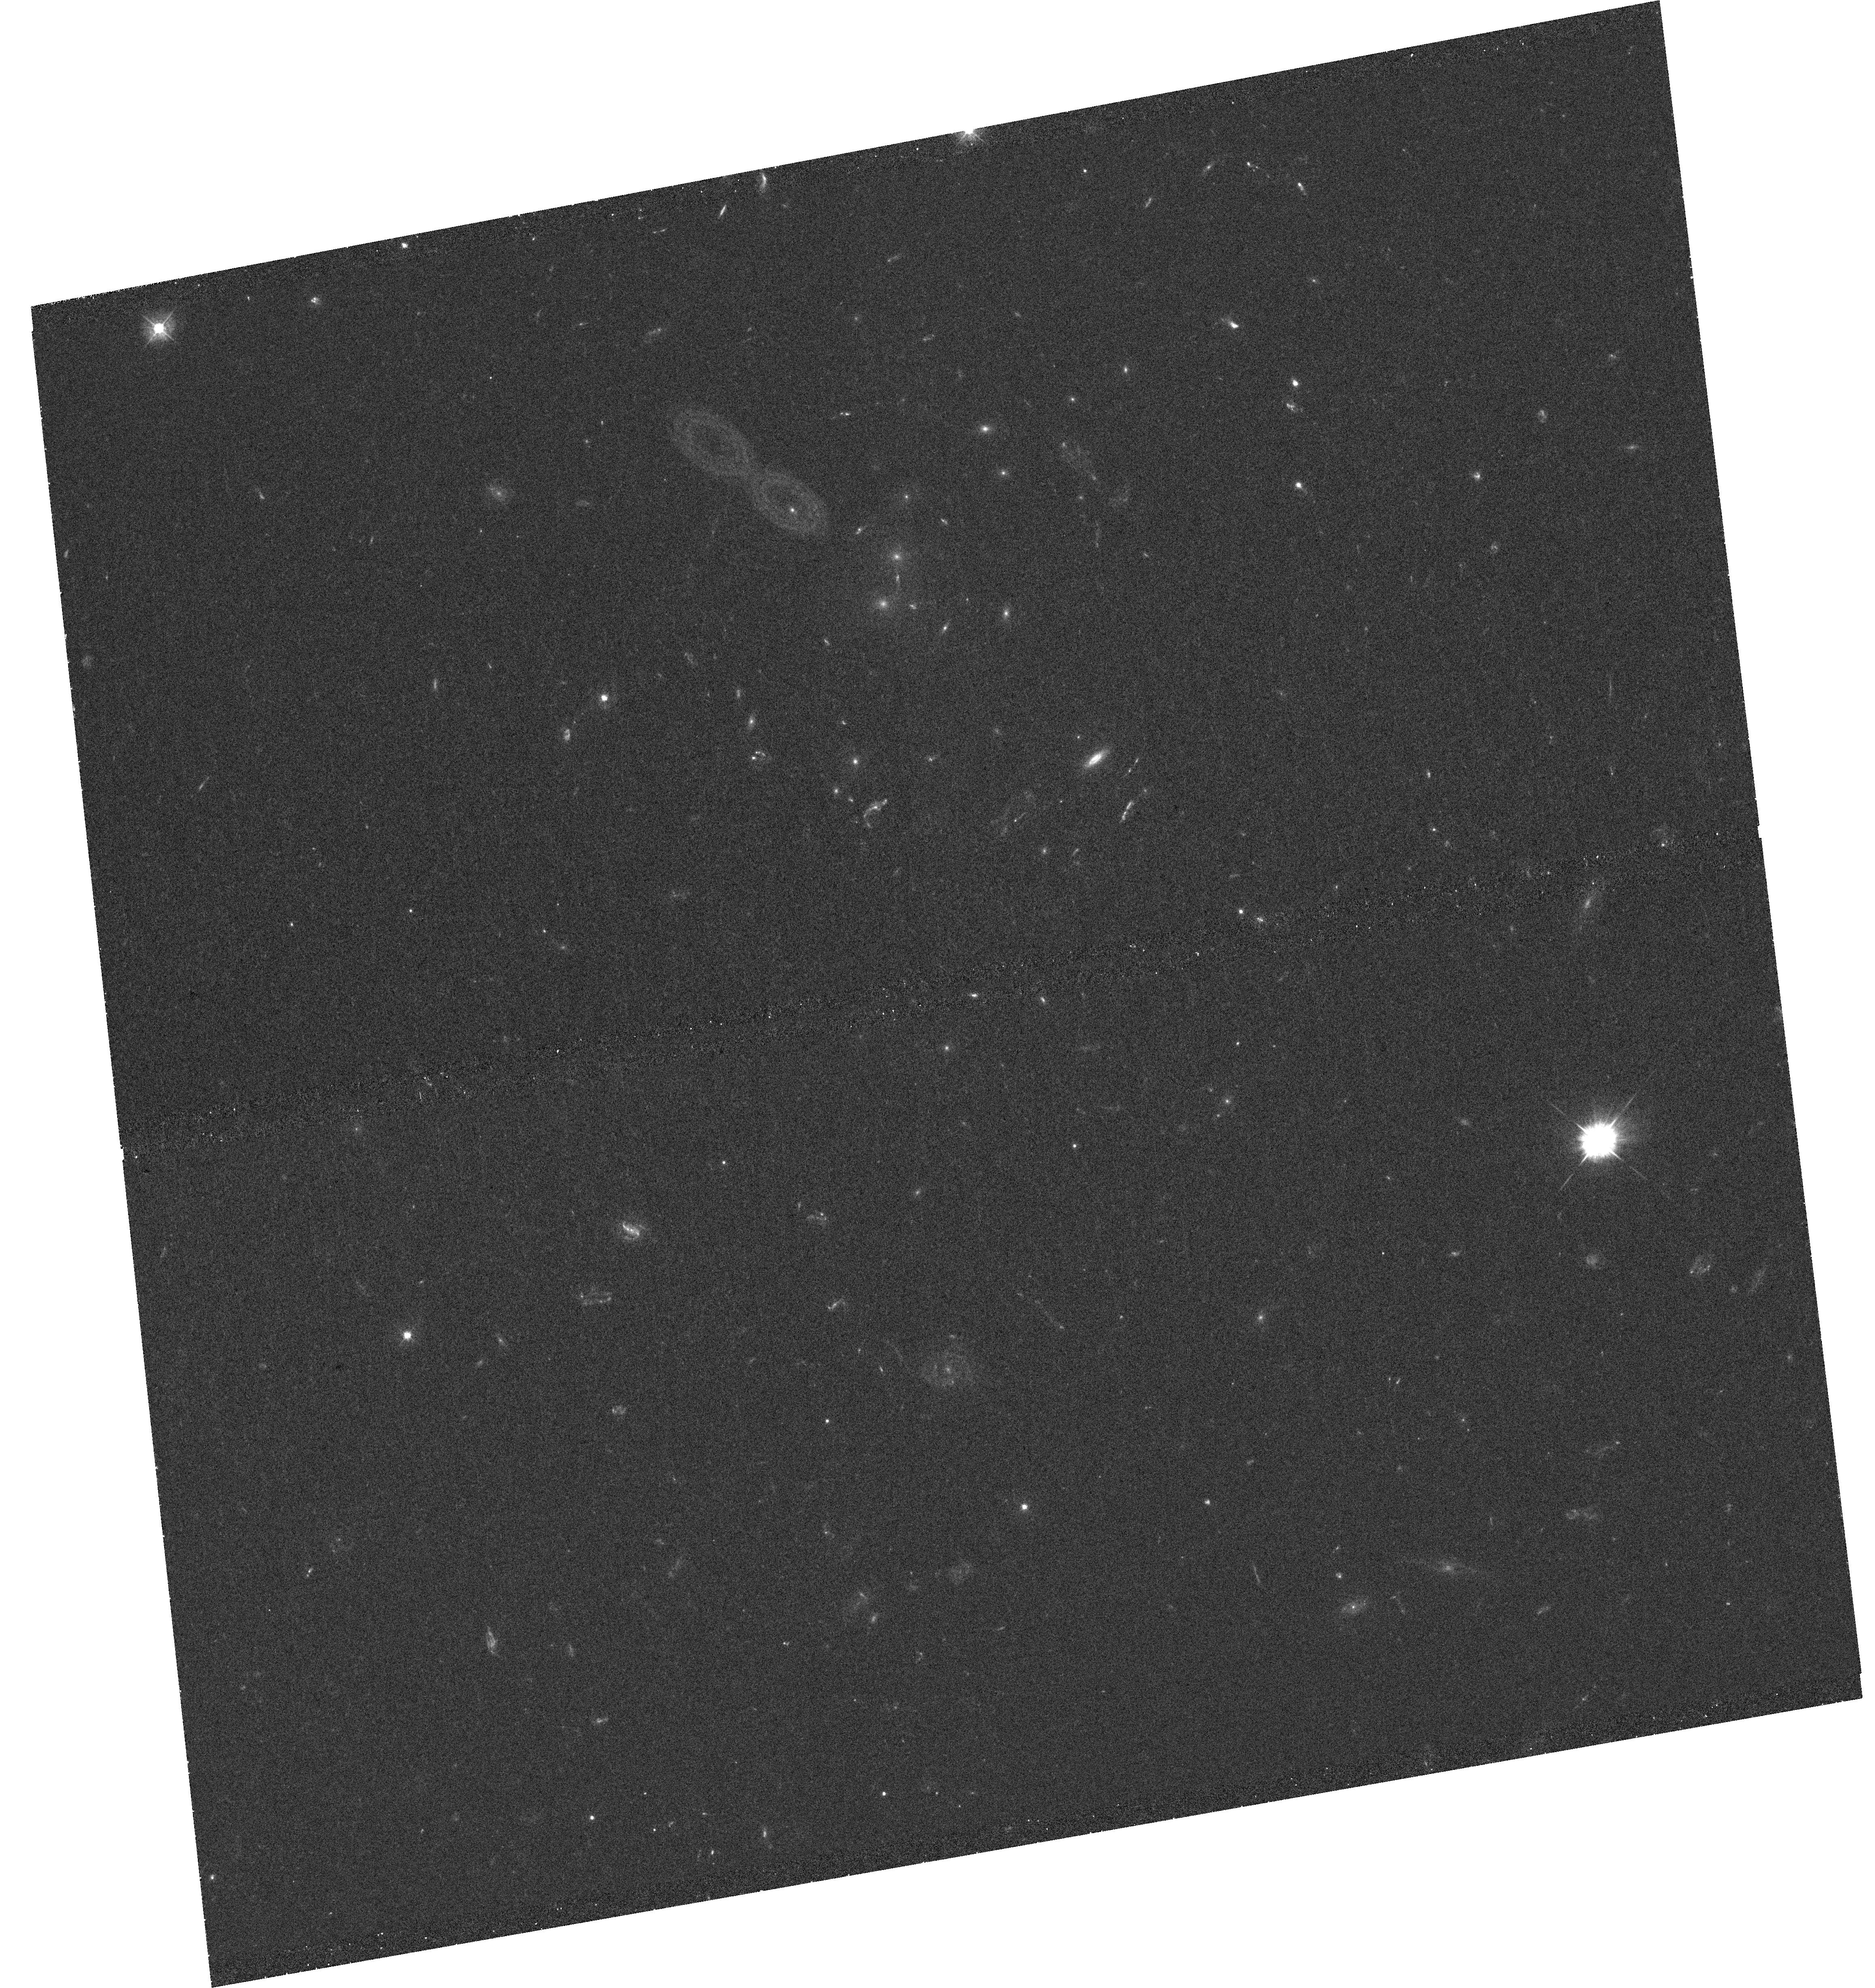
Target: SDSSJ1604+2244
Instrument: WFC3/UVIS
Filter: F390W
Exposure: 40 min
Observation ID: hst_13003_40_wfc3_uvis_f390w_ic2i40

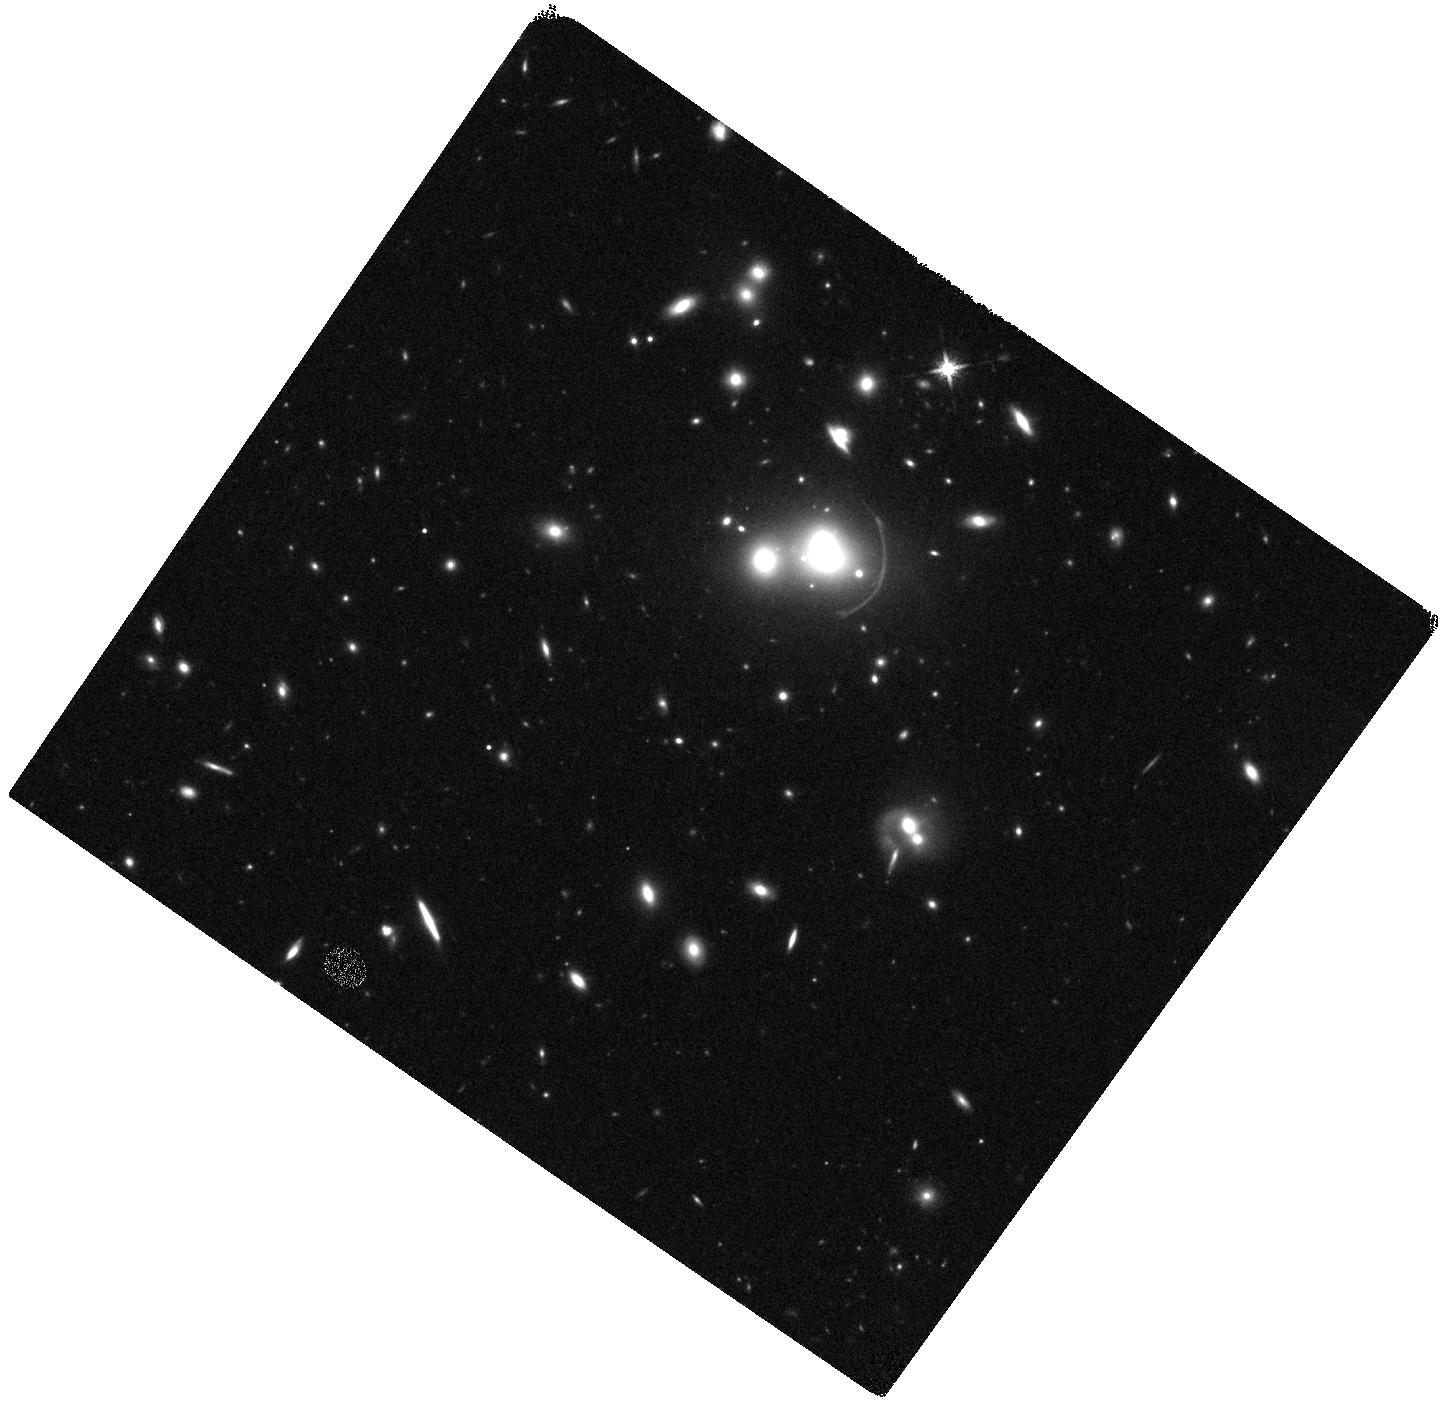
Target: SDSSJ1152+3312
Instrument: WFC3/IR
Filter: F160W
Exposure: 19 min
Observation ID: hst_13003_42_wfc3_ir_f160w_ic2i42

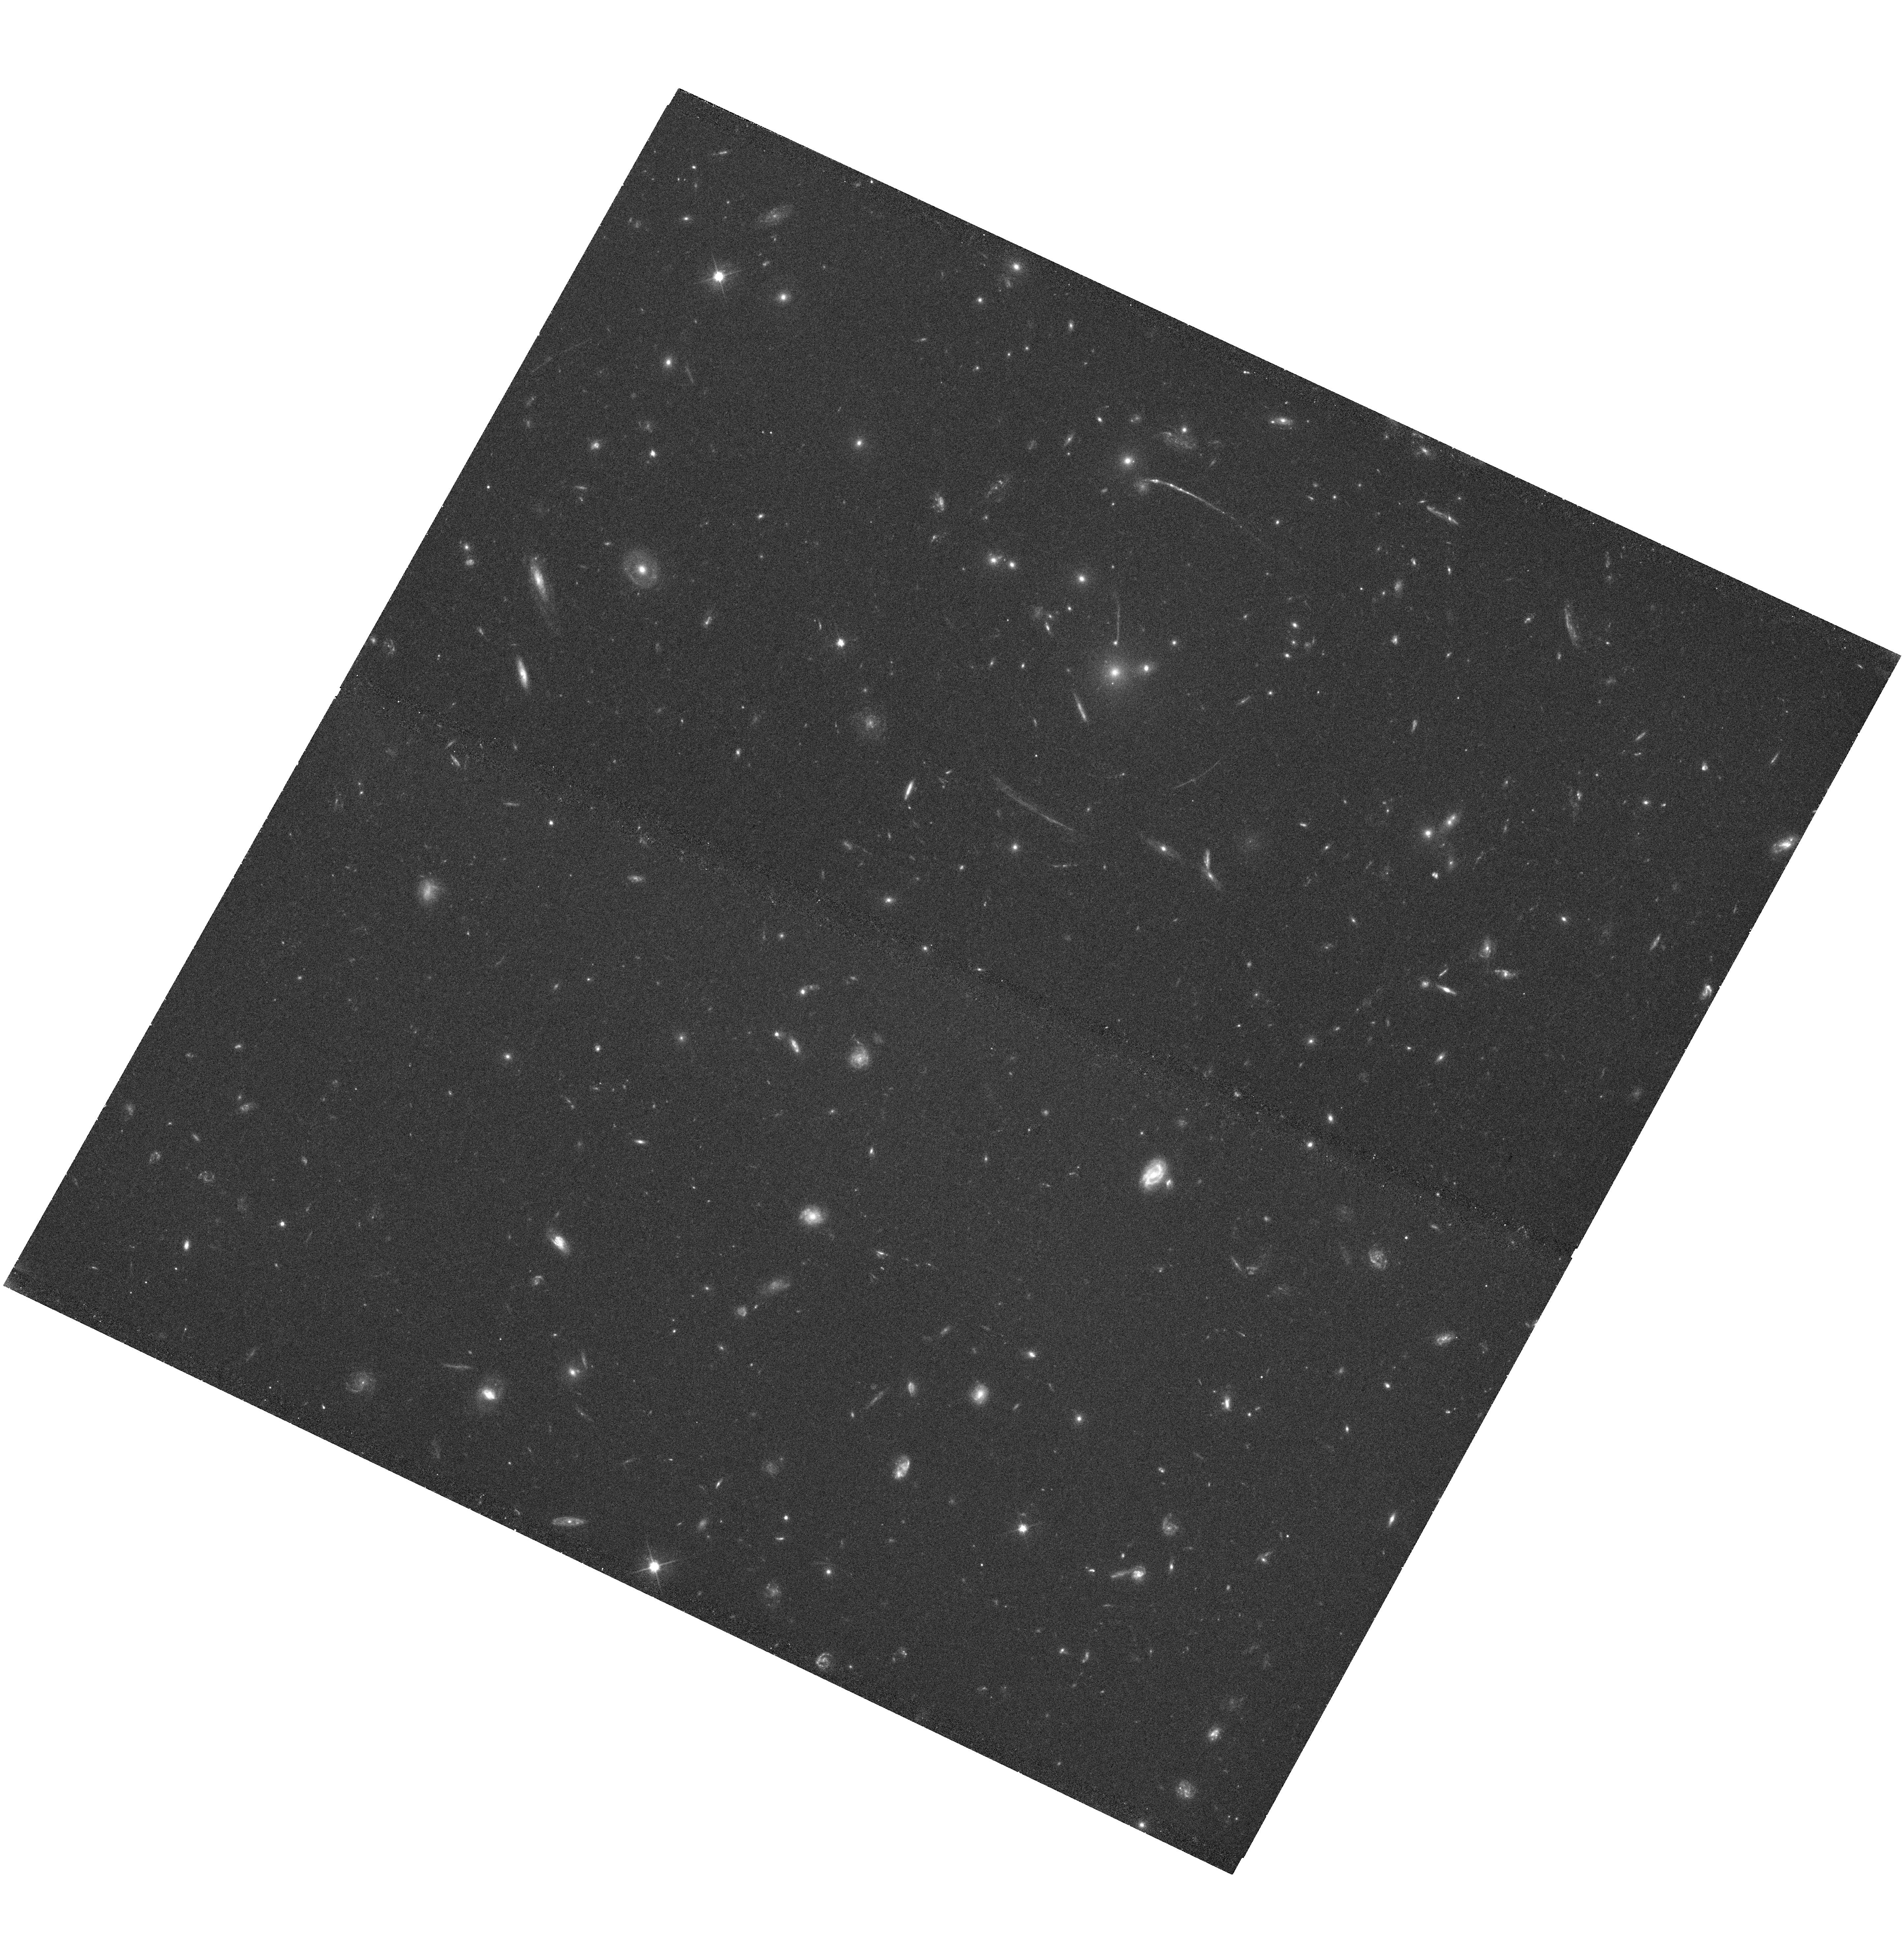
Target: SDSSJ1050+0017
Instrument: WFC3/UVIS
Filter: F606W
Exposure: 40 min
Observation ID: hst_13003_15_wfc3_uvis_f606w_ic2i15

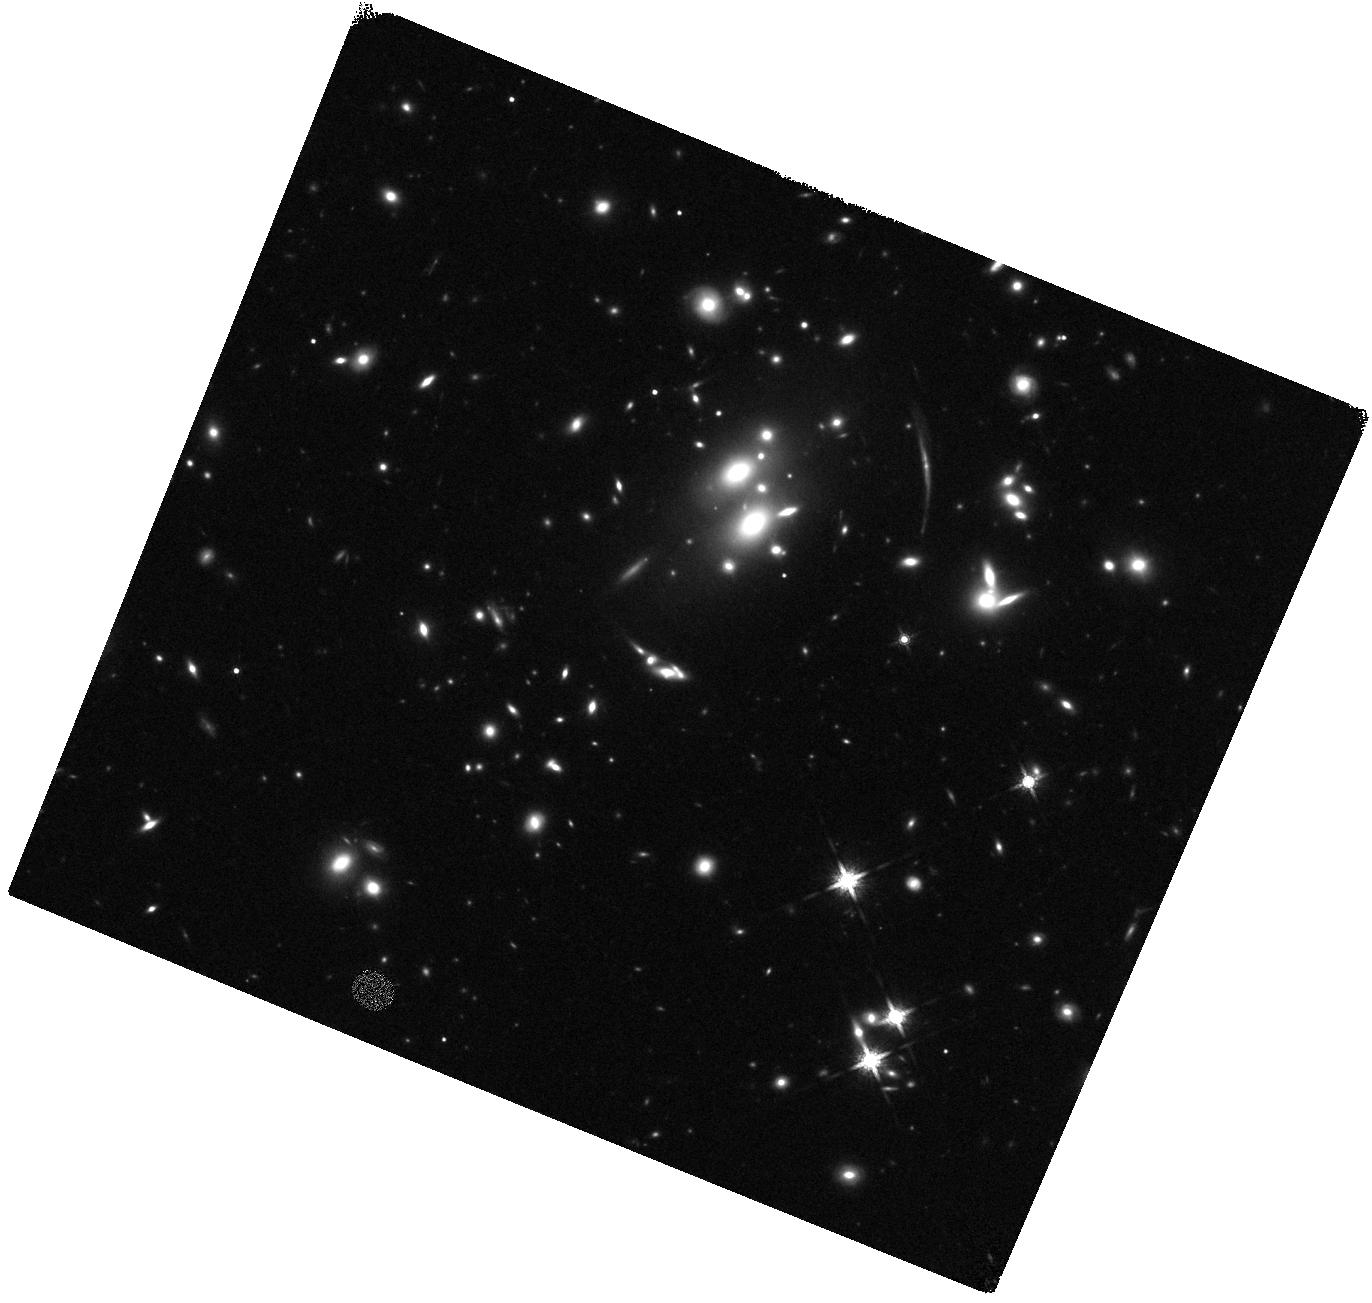
Target: SDSSJ0851+3331
Instrument: WFC3/IR
Filter: F160W
Exposure: 20 min
Observation ID: hst_13003_06_wfc3_ir_f160w_ic2i06

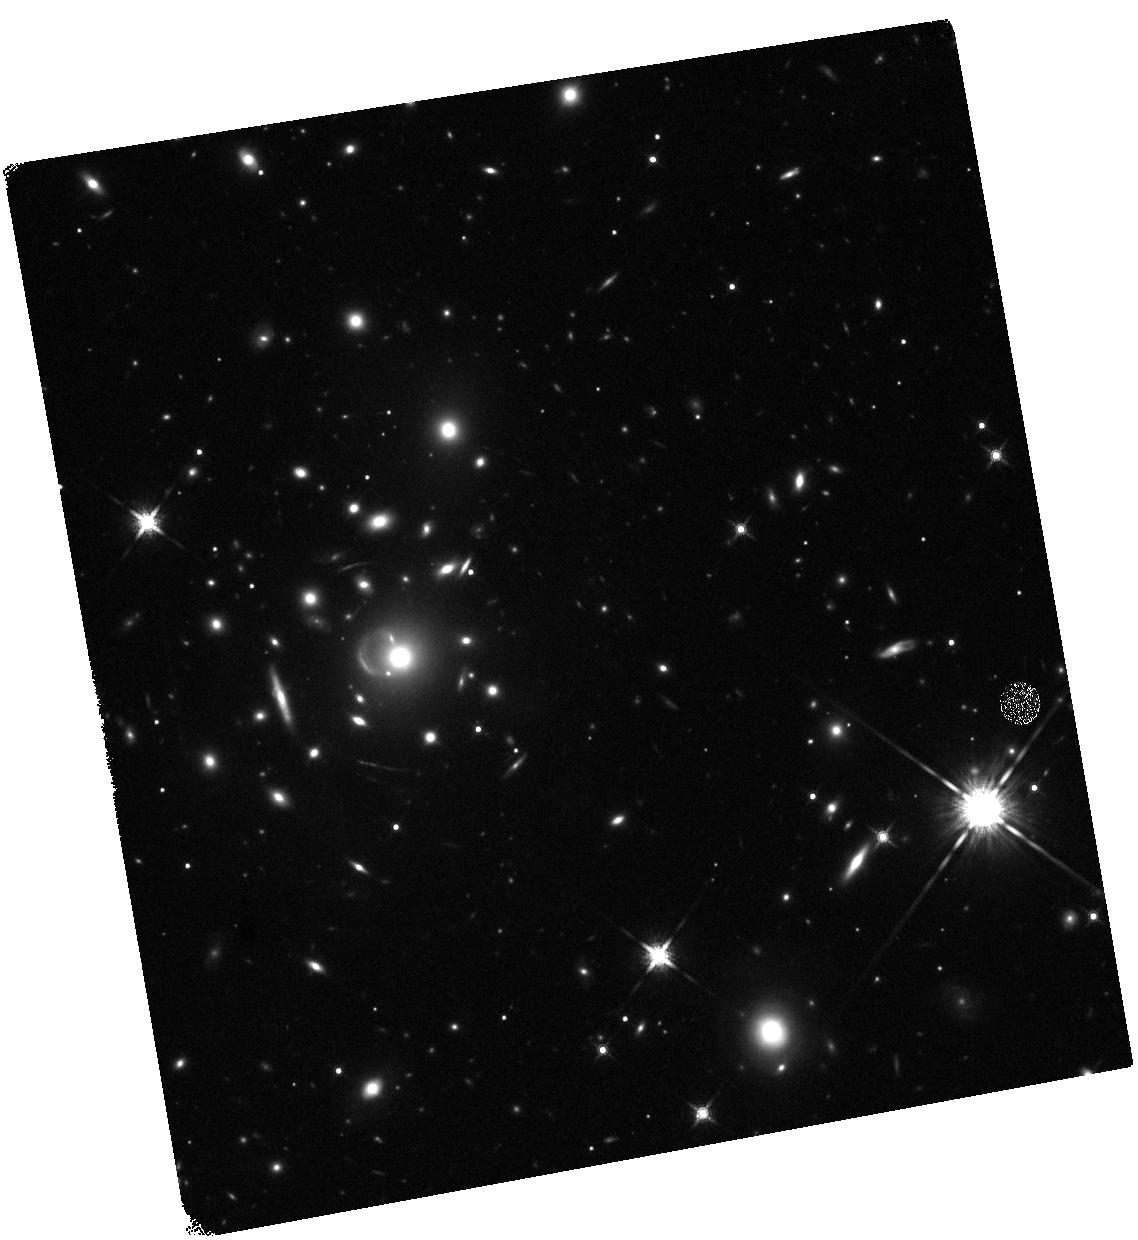
Target: SDSSJ1621+0607
Instrument: WFC3/IR
Filter: F160W
Exposure: 20 min
Observation ID: hst_13003_36_wfc3_ir_f160w_ic2i36

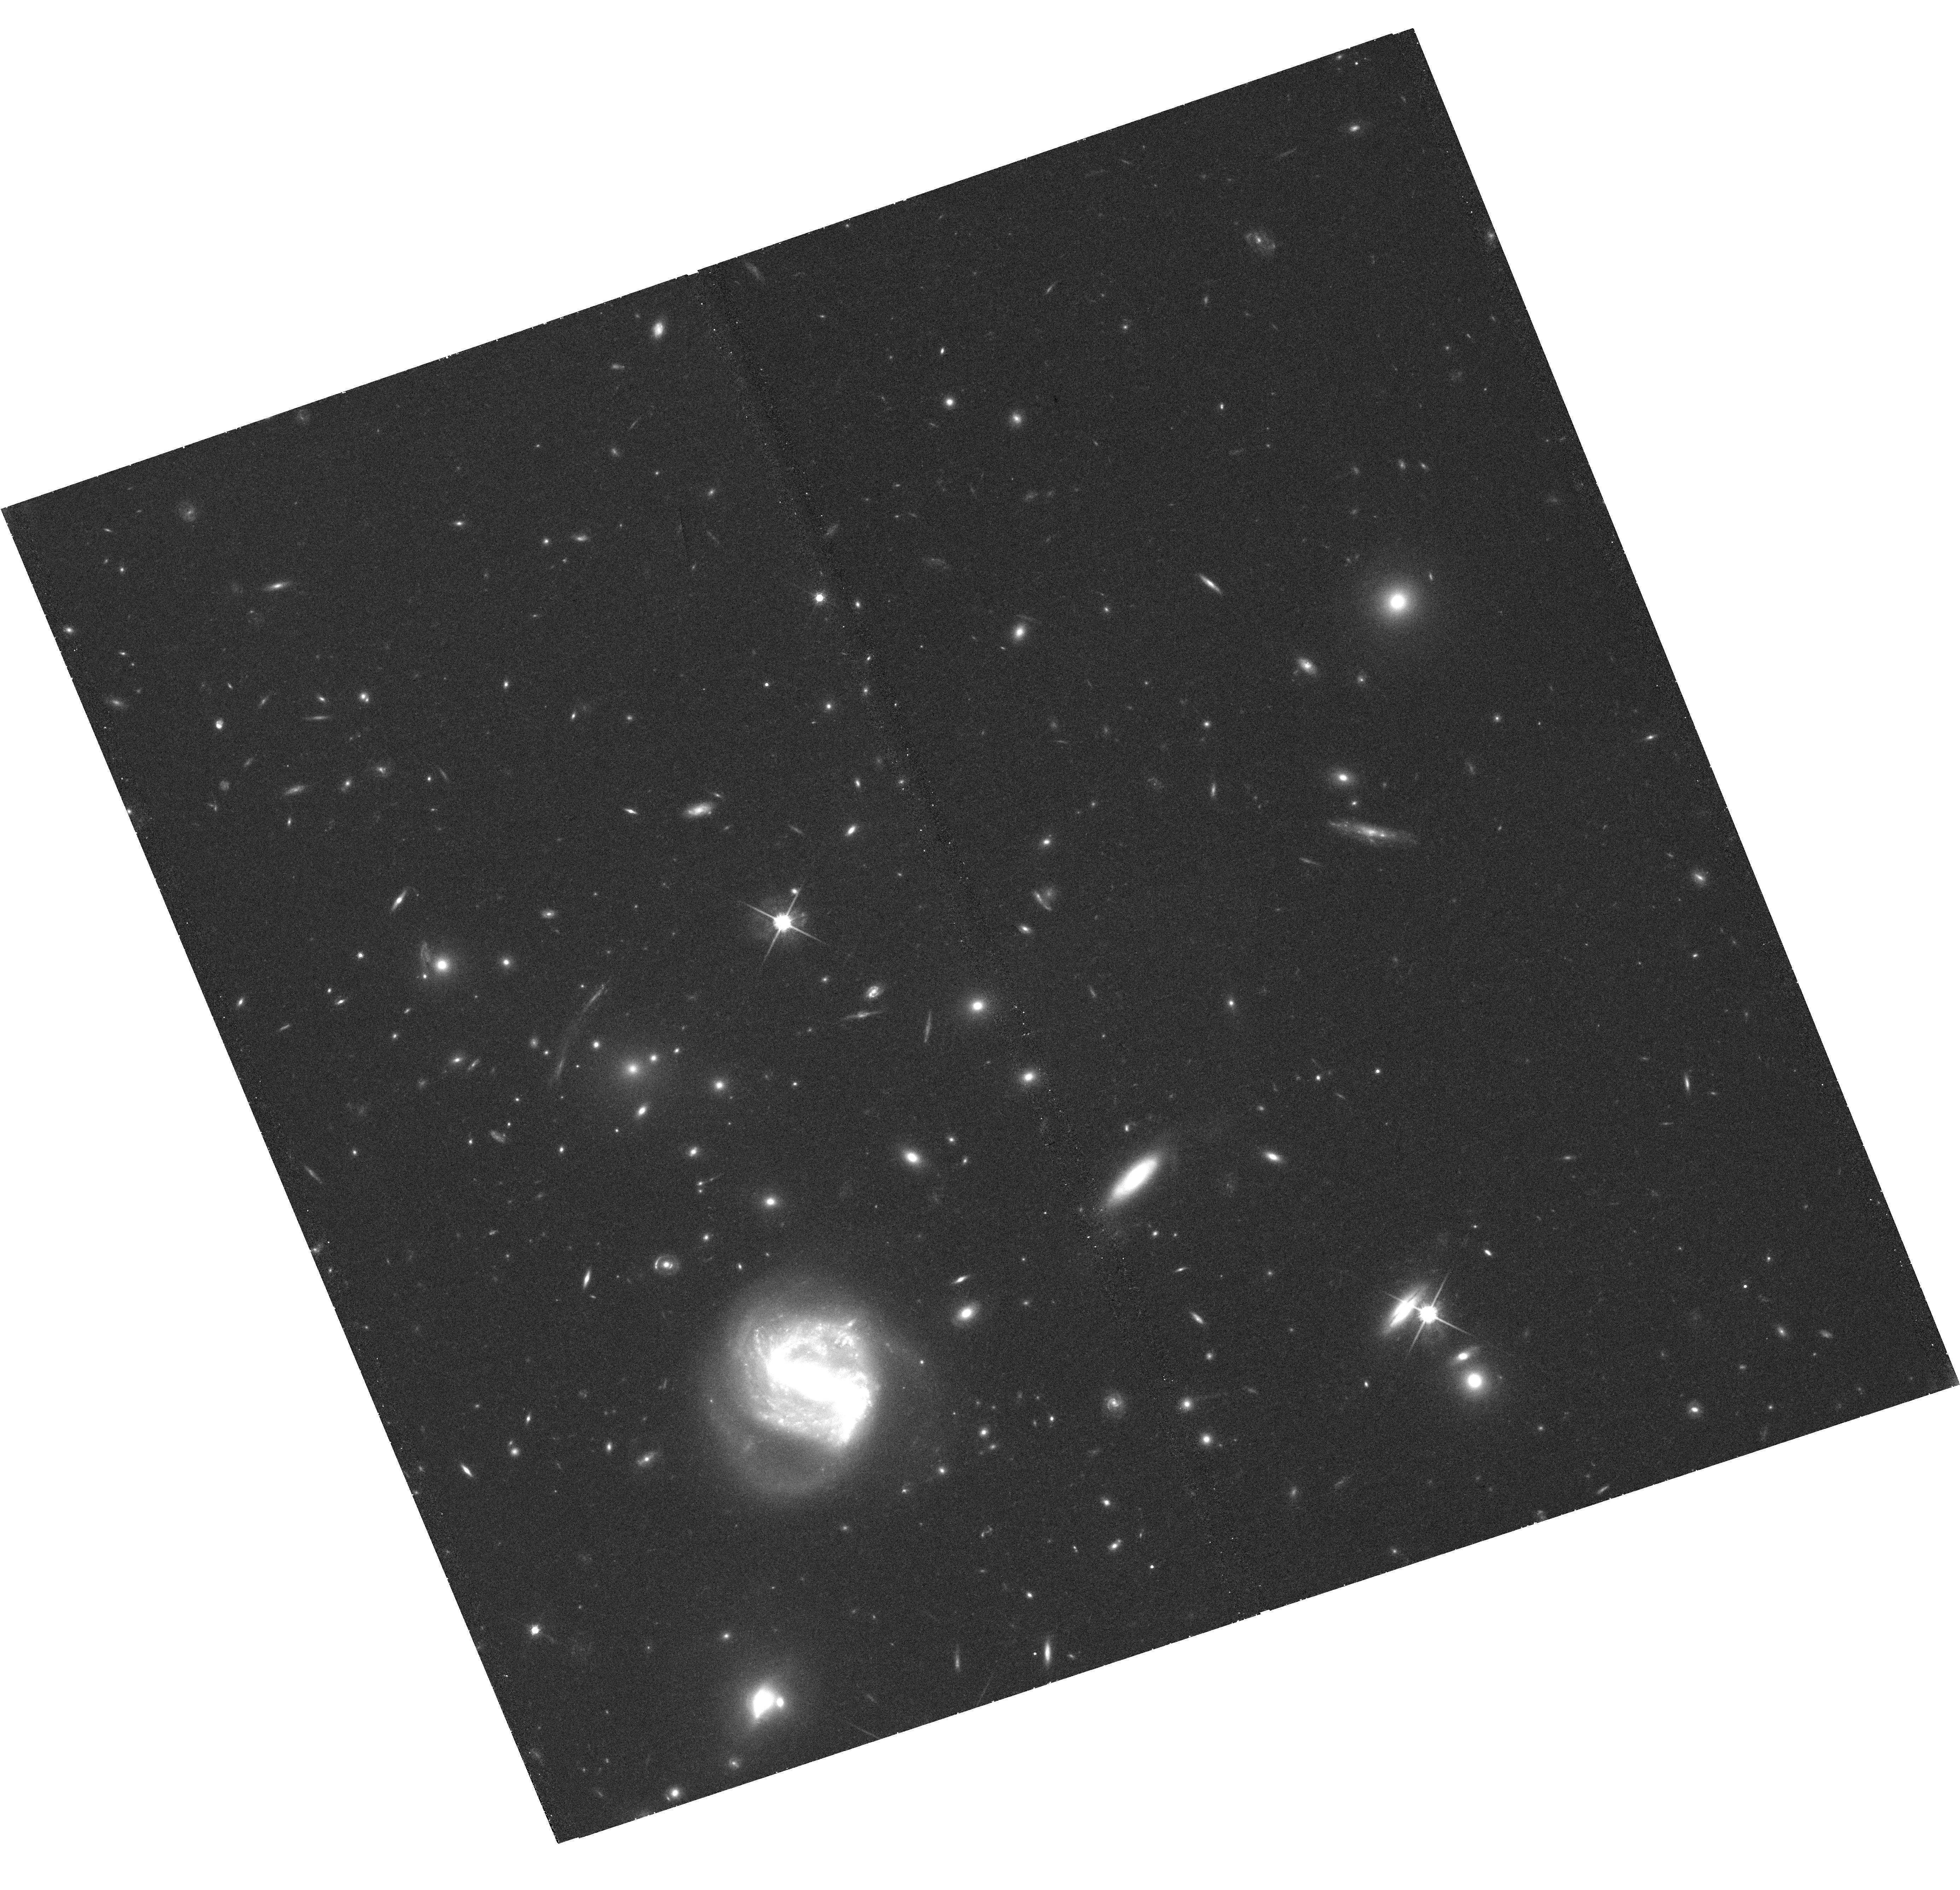
Target: SDSSJ0333-0651
Instrument: WFC3/UVIS
Filter: F814W
Exposure: 40 min
Observation ID: hst_13003_05_wfc3_uvis_f814w_ic2i05

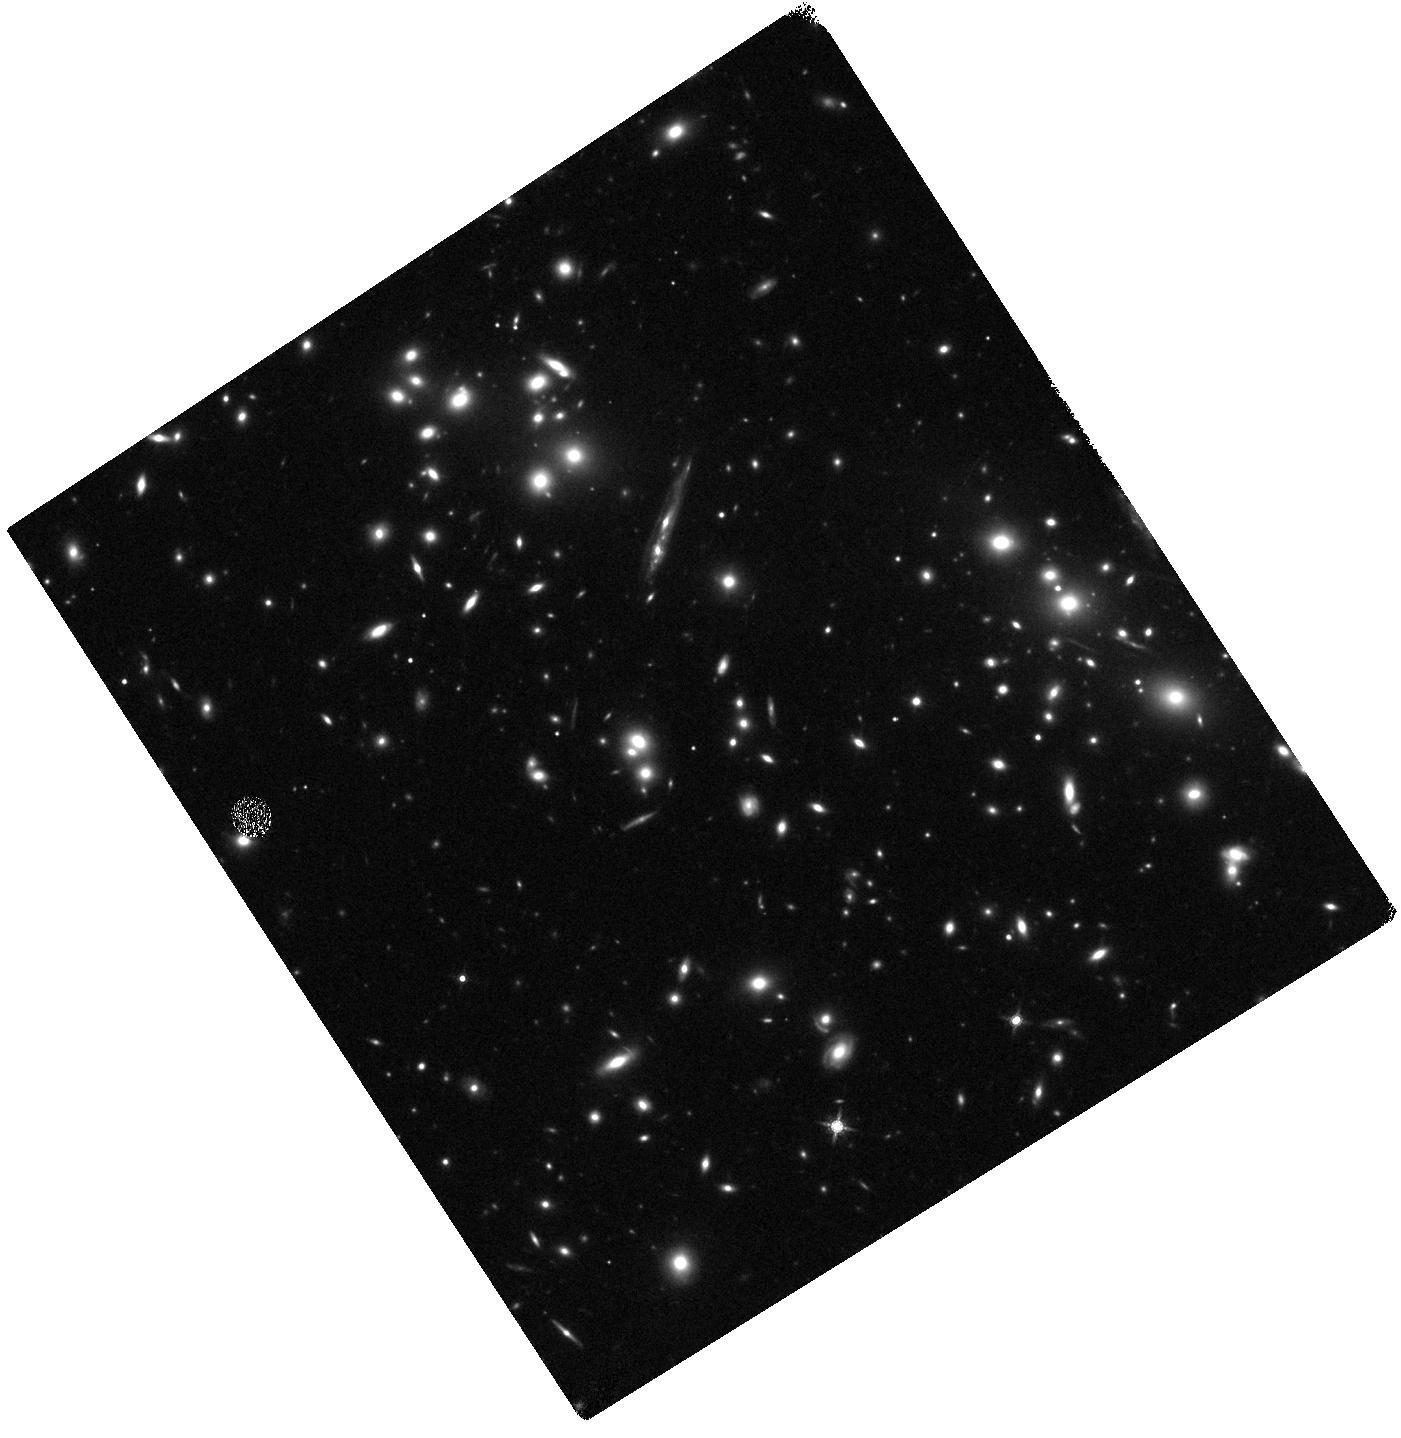
Target: SDSSJ2243-0935
Instrument: WFC3/IR
Filter: F160W
Exposure: 20 min
Observation ID: hst_13003_39_wfc3_ir_f160w_ic2i39

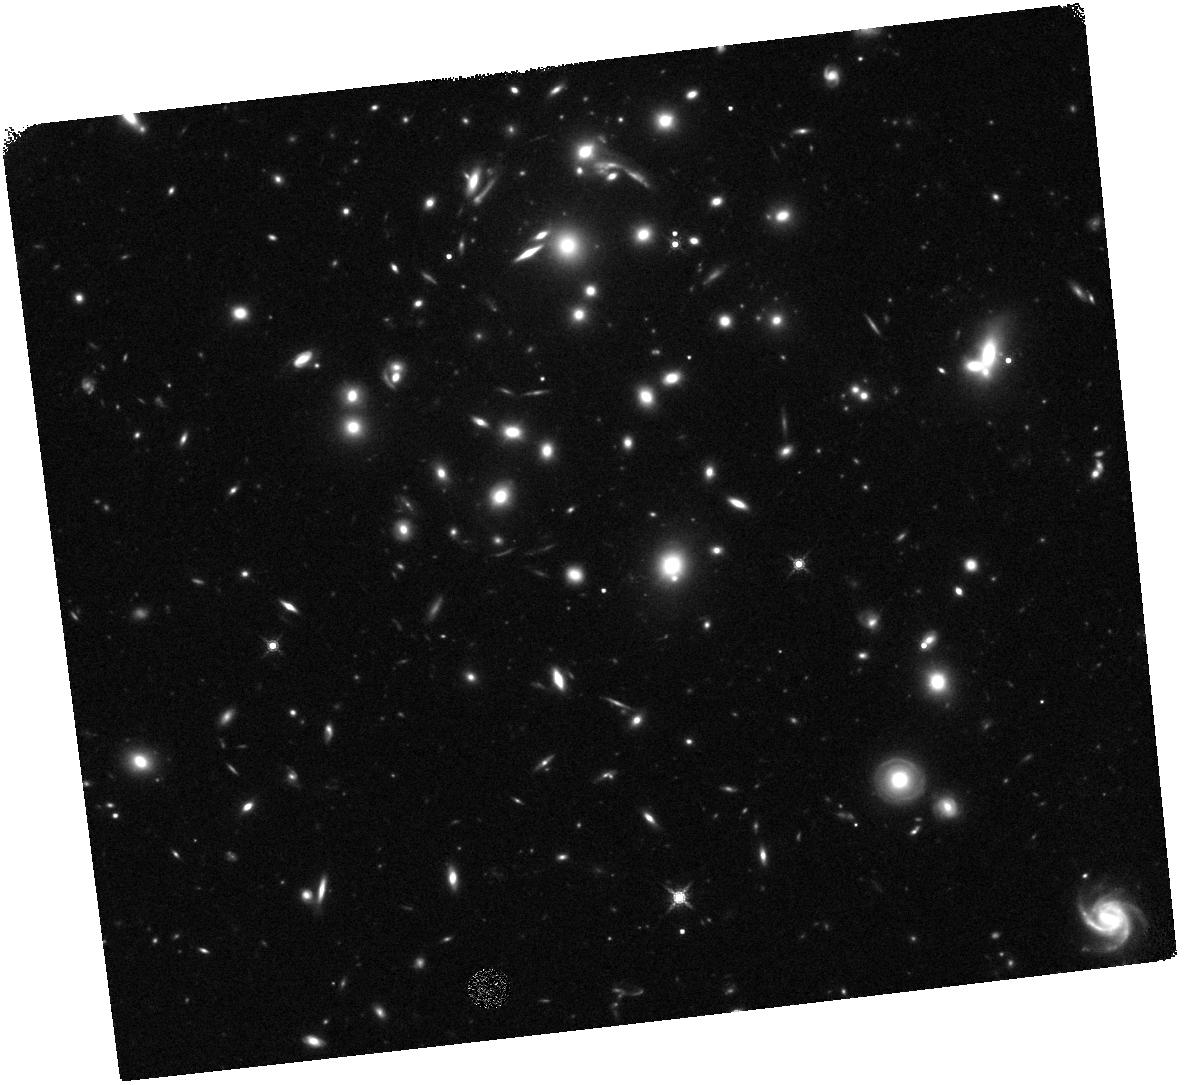
Target: SDSSJ1329+2243
Instrument: WFC3/IR
Filter: F160W
Exposure: 20 min
Observation ID: hst_13003_29_wfc3_ir_f160w_ic2i29

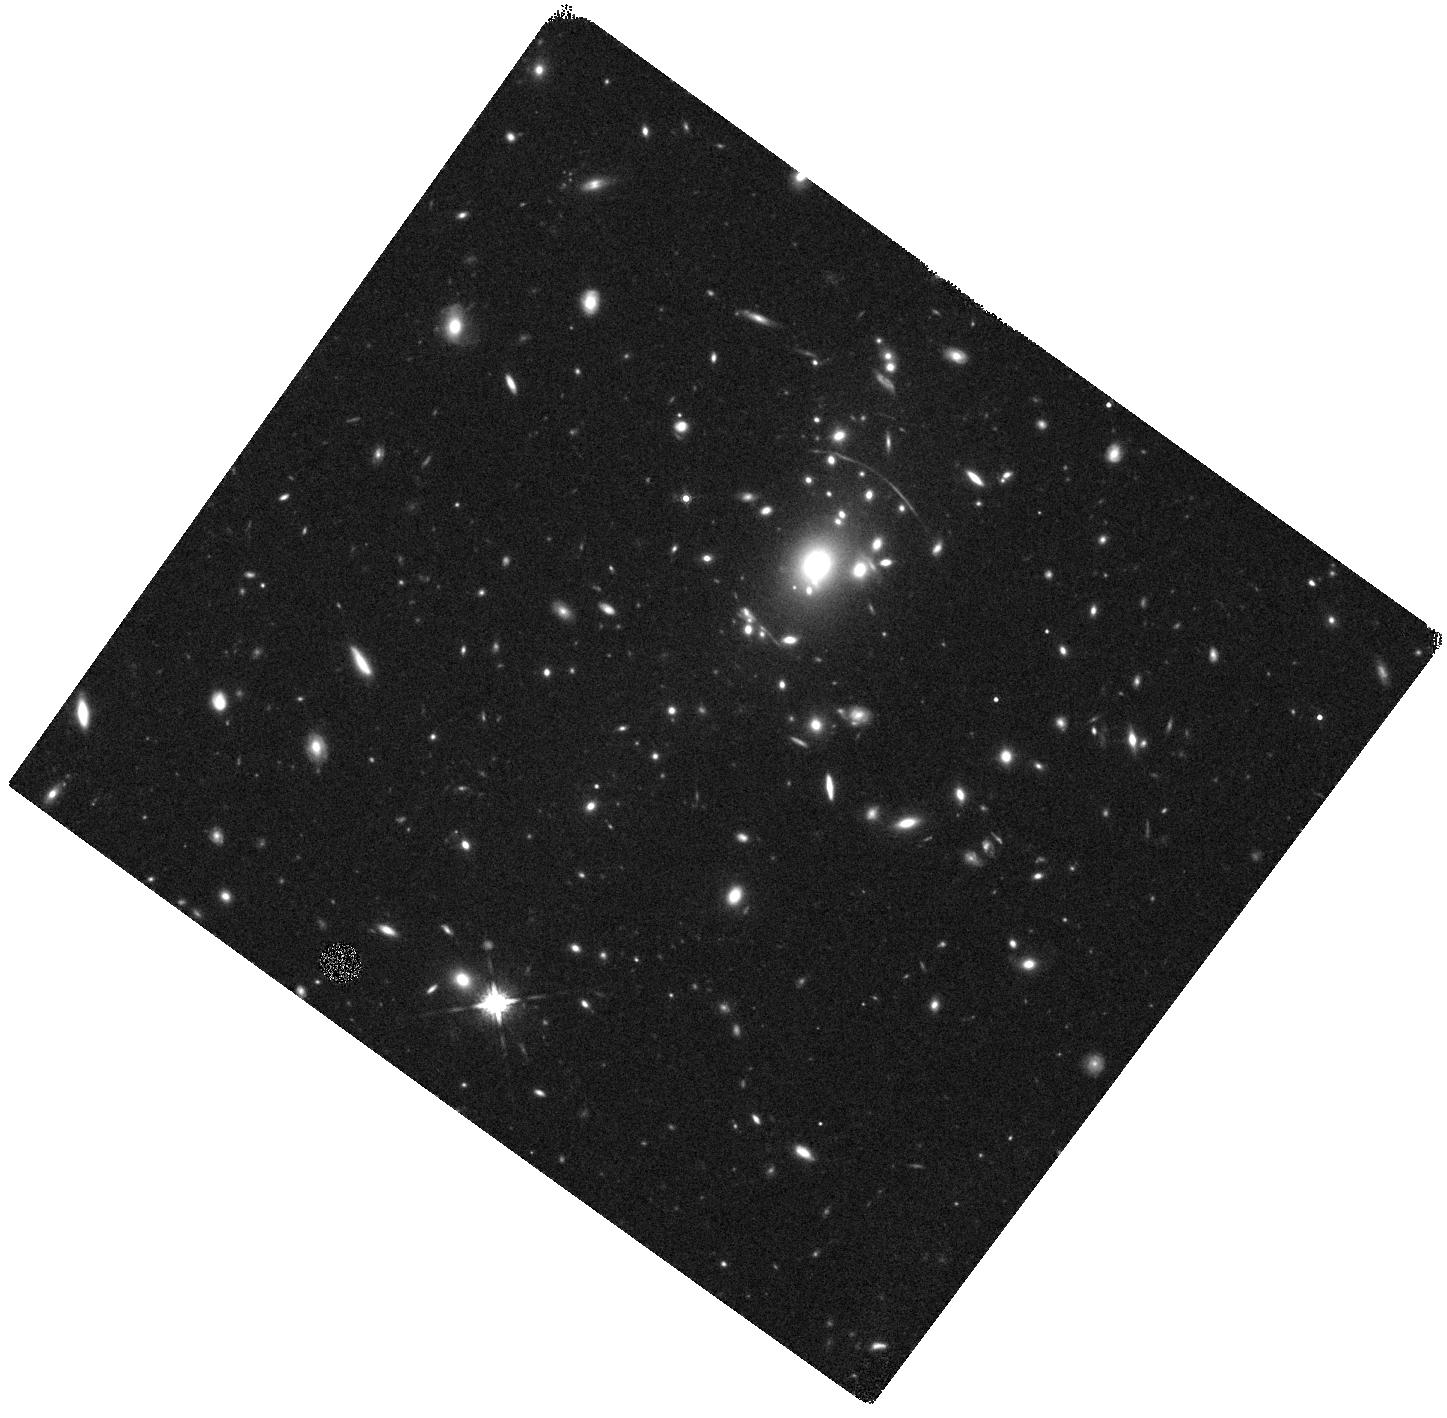
Target: SDSSJ1152+0939
Instrument: WFC3/IR
Filter: F160W
Exposure: 20 min
Observation ID: hst_13003_24_wfc3_ir_f160w_ic2i24

Resolving the Star Formation in Distant Galaxies (PI: Gladders, Michael D.)

The fundamental unit of star formation in the Universe is neither a star, nor a galaxy, but a star forming region with a typical scale of at most 100s of parsecs. Even at full HST resolution, these regions are unresolved beyond rather modest redshifts. HST has - and continues to be - heavily invested in studies of distant galaxies, yet has been fundamentally unable to study the relevant physical scales of star formation in the distant Universe. We propose here to overcome this resolution barrier by imaging a total of 73 strongly lensed galaxies at z~1-3 discovered in the SDSS. The combination of the exquisite image quality of HST with the magnification boost due to strong lensing will allow robust measurements of the sizes, luminosities, star formation rates and stellar populations of individual star-forming clumps in these galaxies, providing the first ever comprehensive data on star formation at its fundamental scale over the entire peak of the star formation history in the Universe. The proposed observations build on the extensive legacy of HST deep fields - including the ongoing MCT CANDELS program. A number of ancillary science goals - not least amongst them the study of the lensing systems proper - are also enabled by the proposed data.